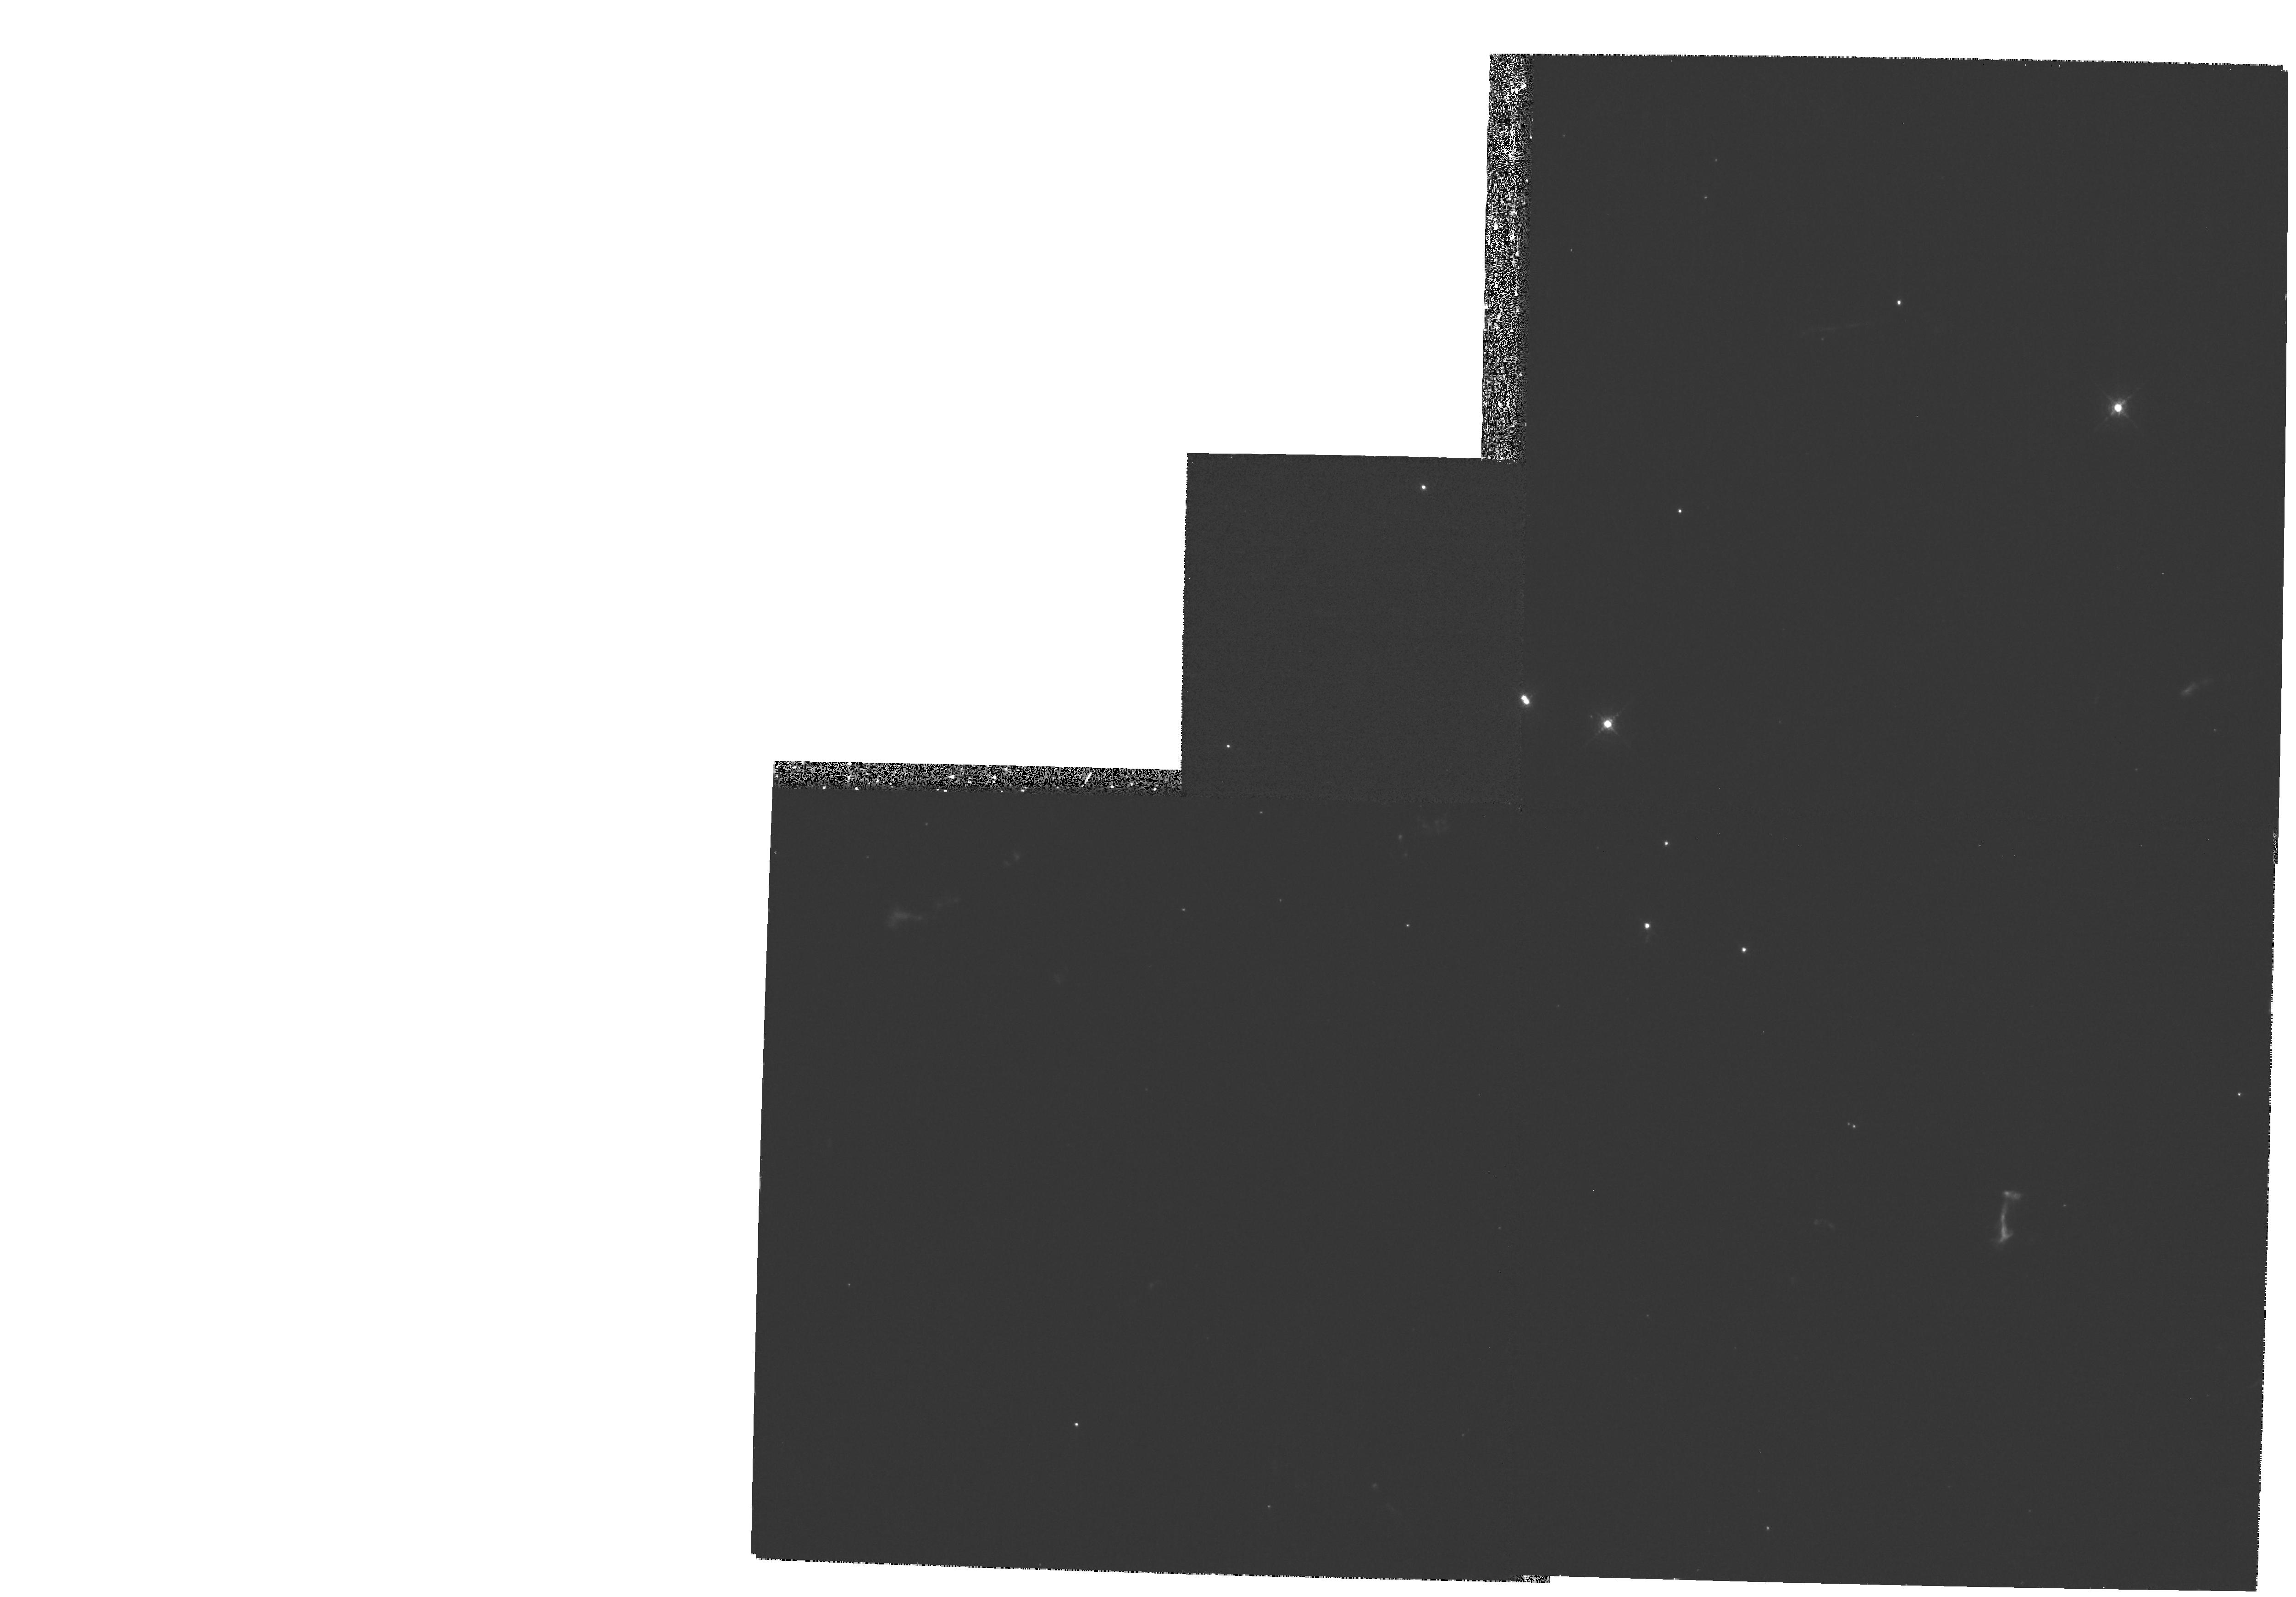
Target: CAS-A-SW
Instrument: WFPC2/PC
Filter: F658N
Exposure: 27 min
Observation ID: hst_8281_03_wfpc2_pc_f658n_u59t03

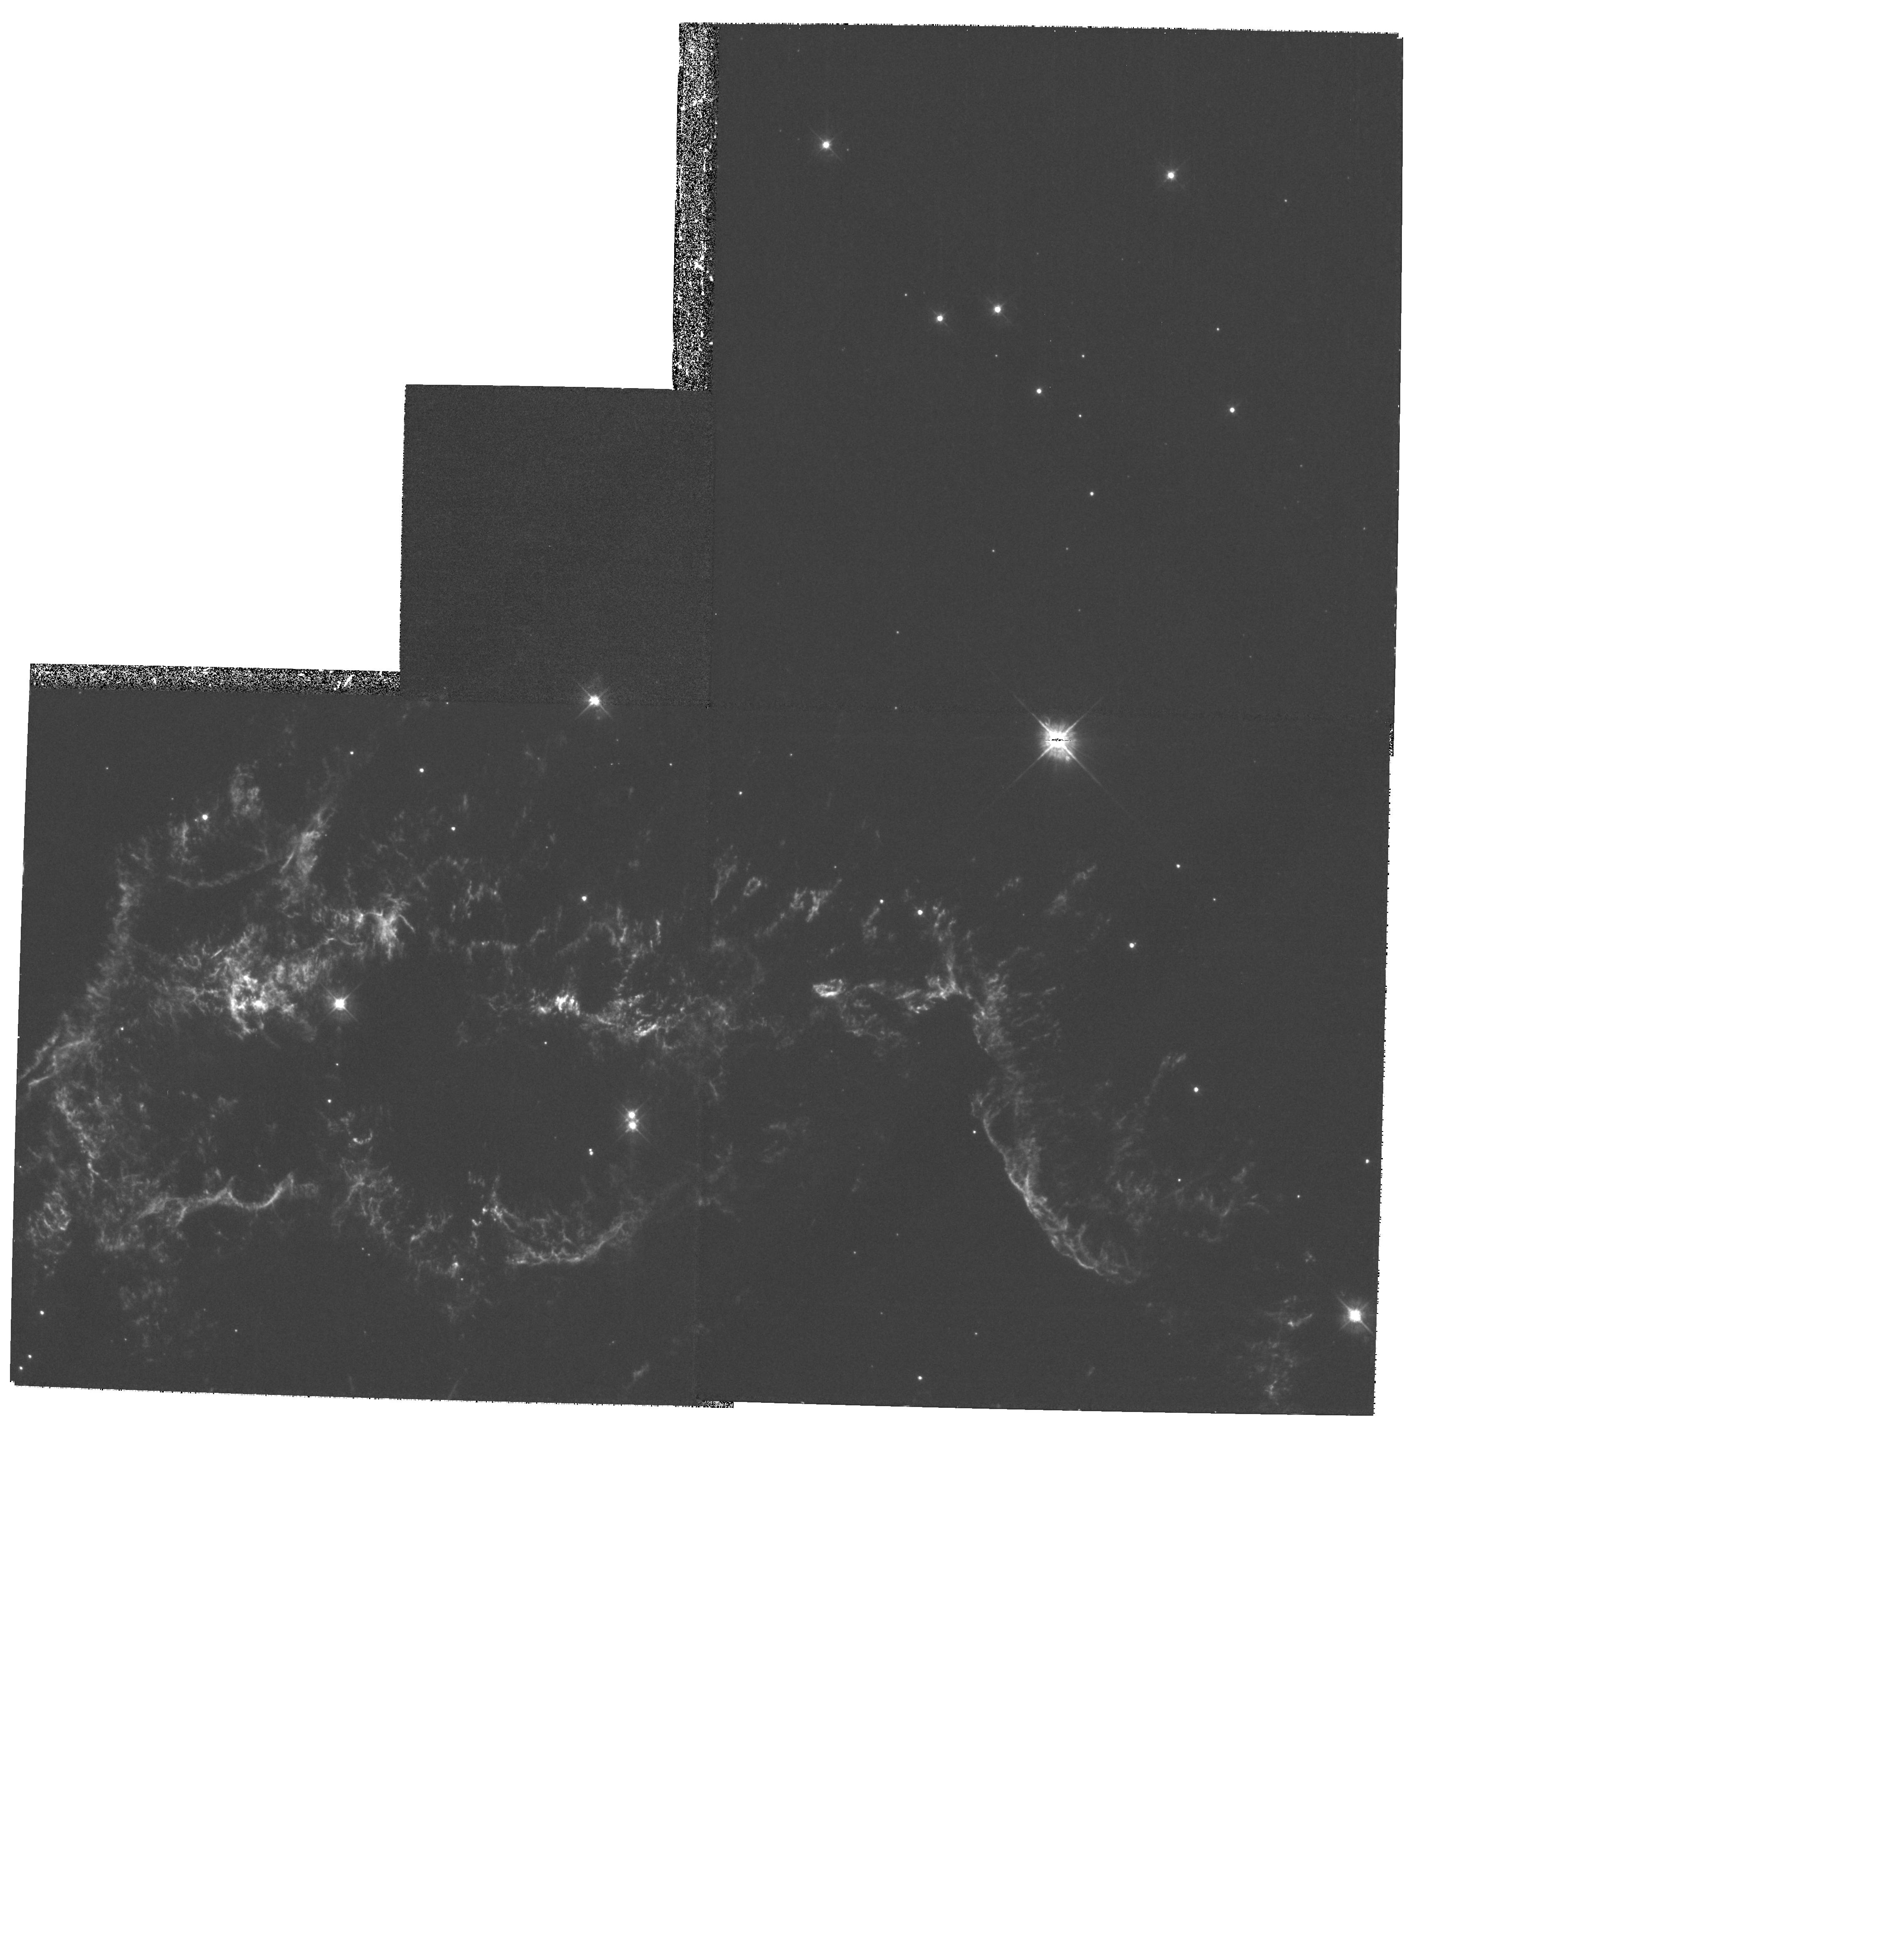
Target: CAS-A-NW
Instrument: WFPC2/PC
Filter: F450W
Exposure: 47 min
Observation ID: hst_8281_02_wfpc2_pc_f450w_u59t02

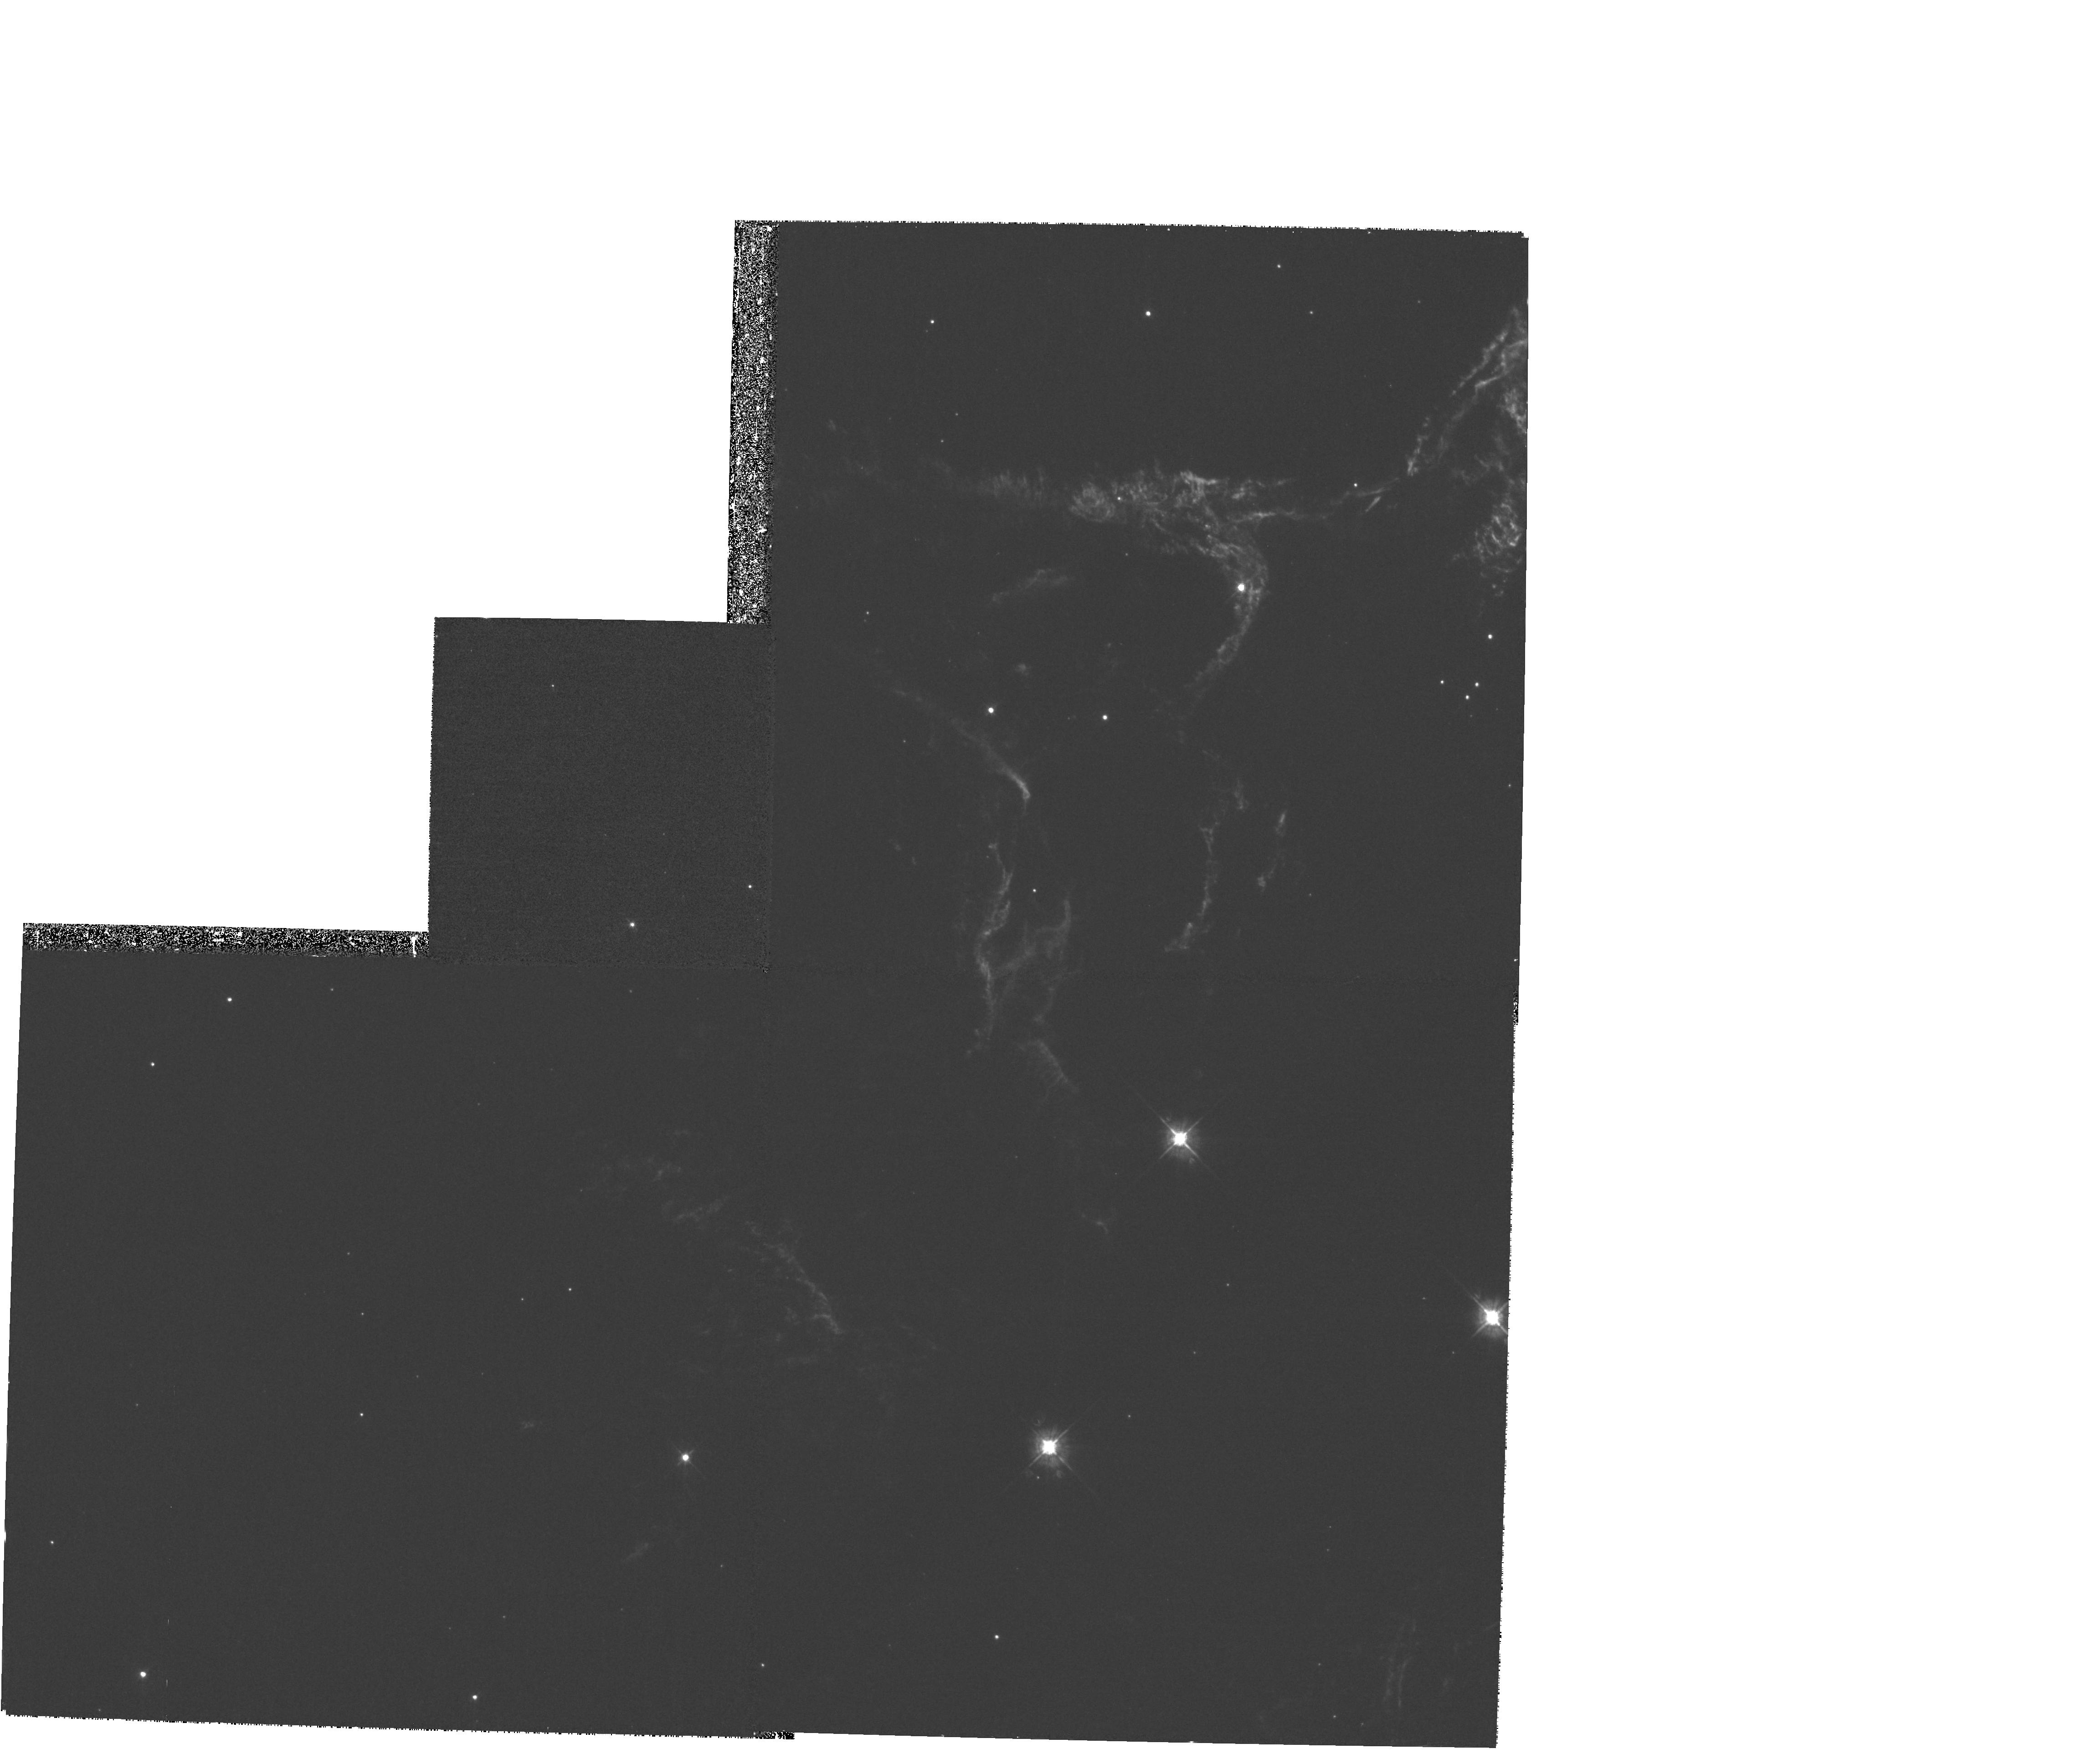
Target: CAS-A-NE
Instrument: WFPC2/PC
Filter: F450W
Exposure: 47 min
Observation ID: hst_8281_01_wfpc2_pc_f450w_u59t01

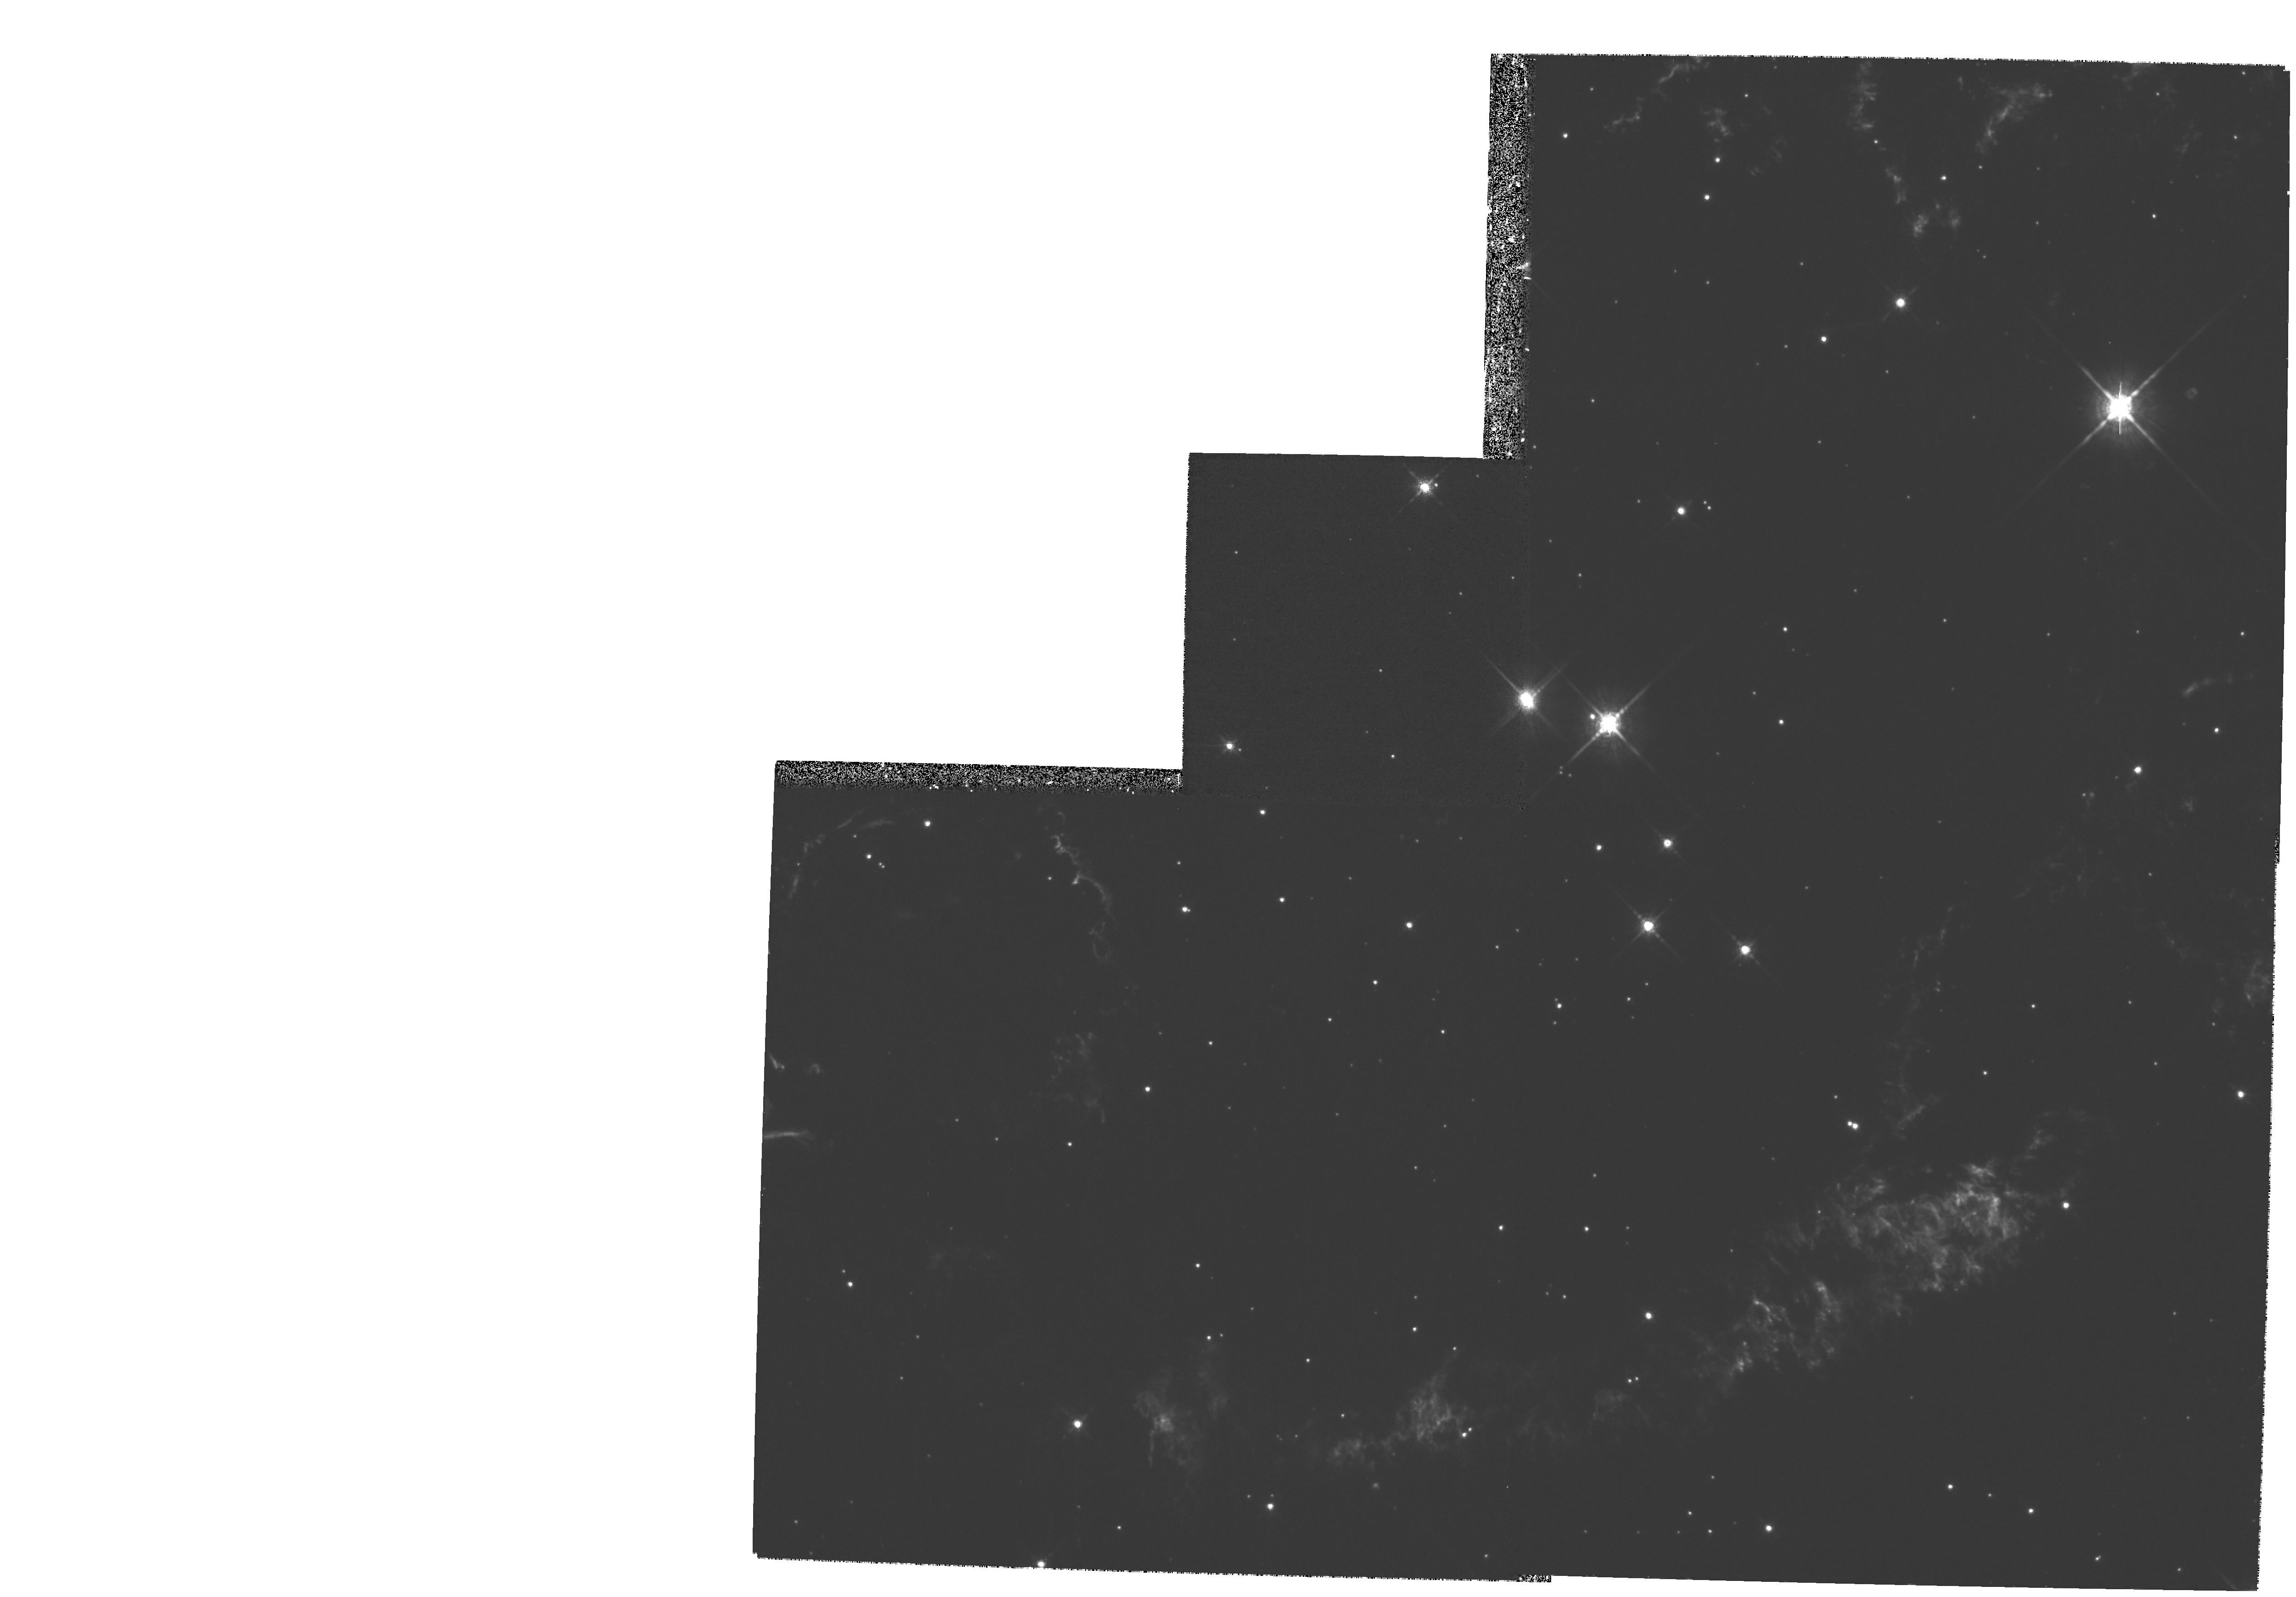
Target: CAS-A-SW
Instrument: WFPC2/PC
Filter: F850LP
Exposure: 47 min
Observation ID: hst_8281_03_wfpc2_pc_f850lp_u59t03

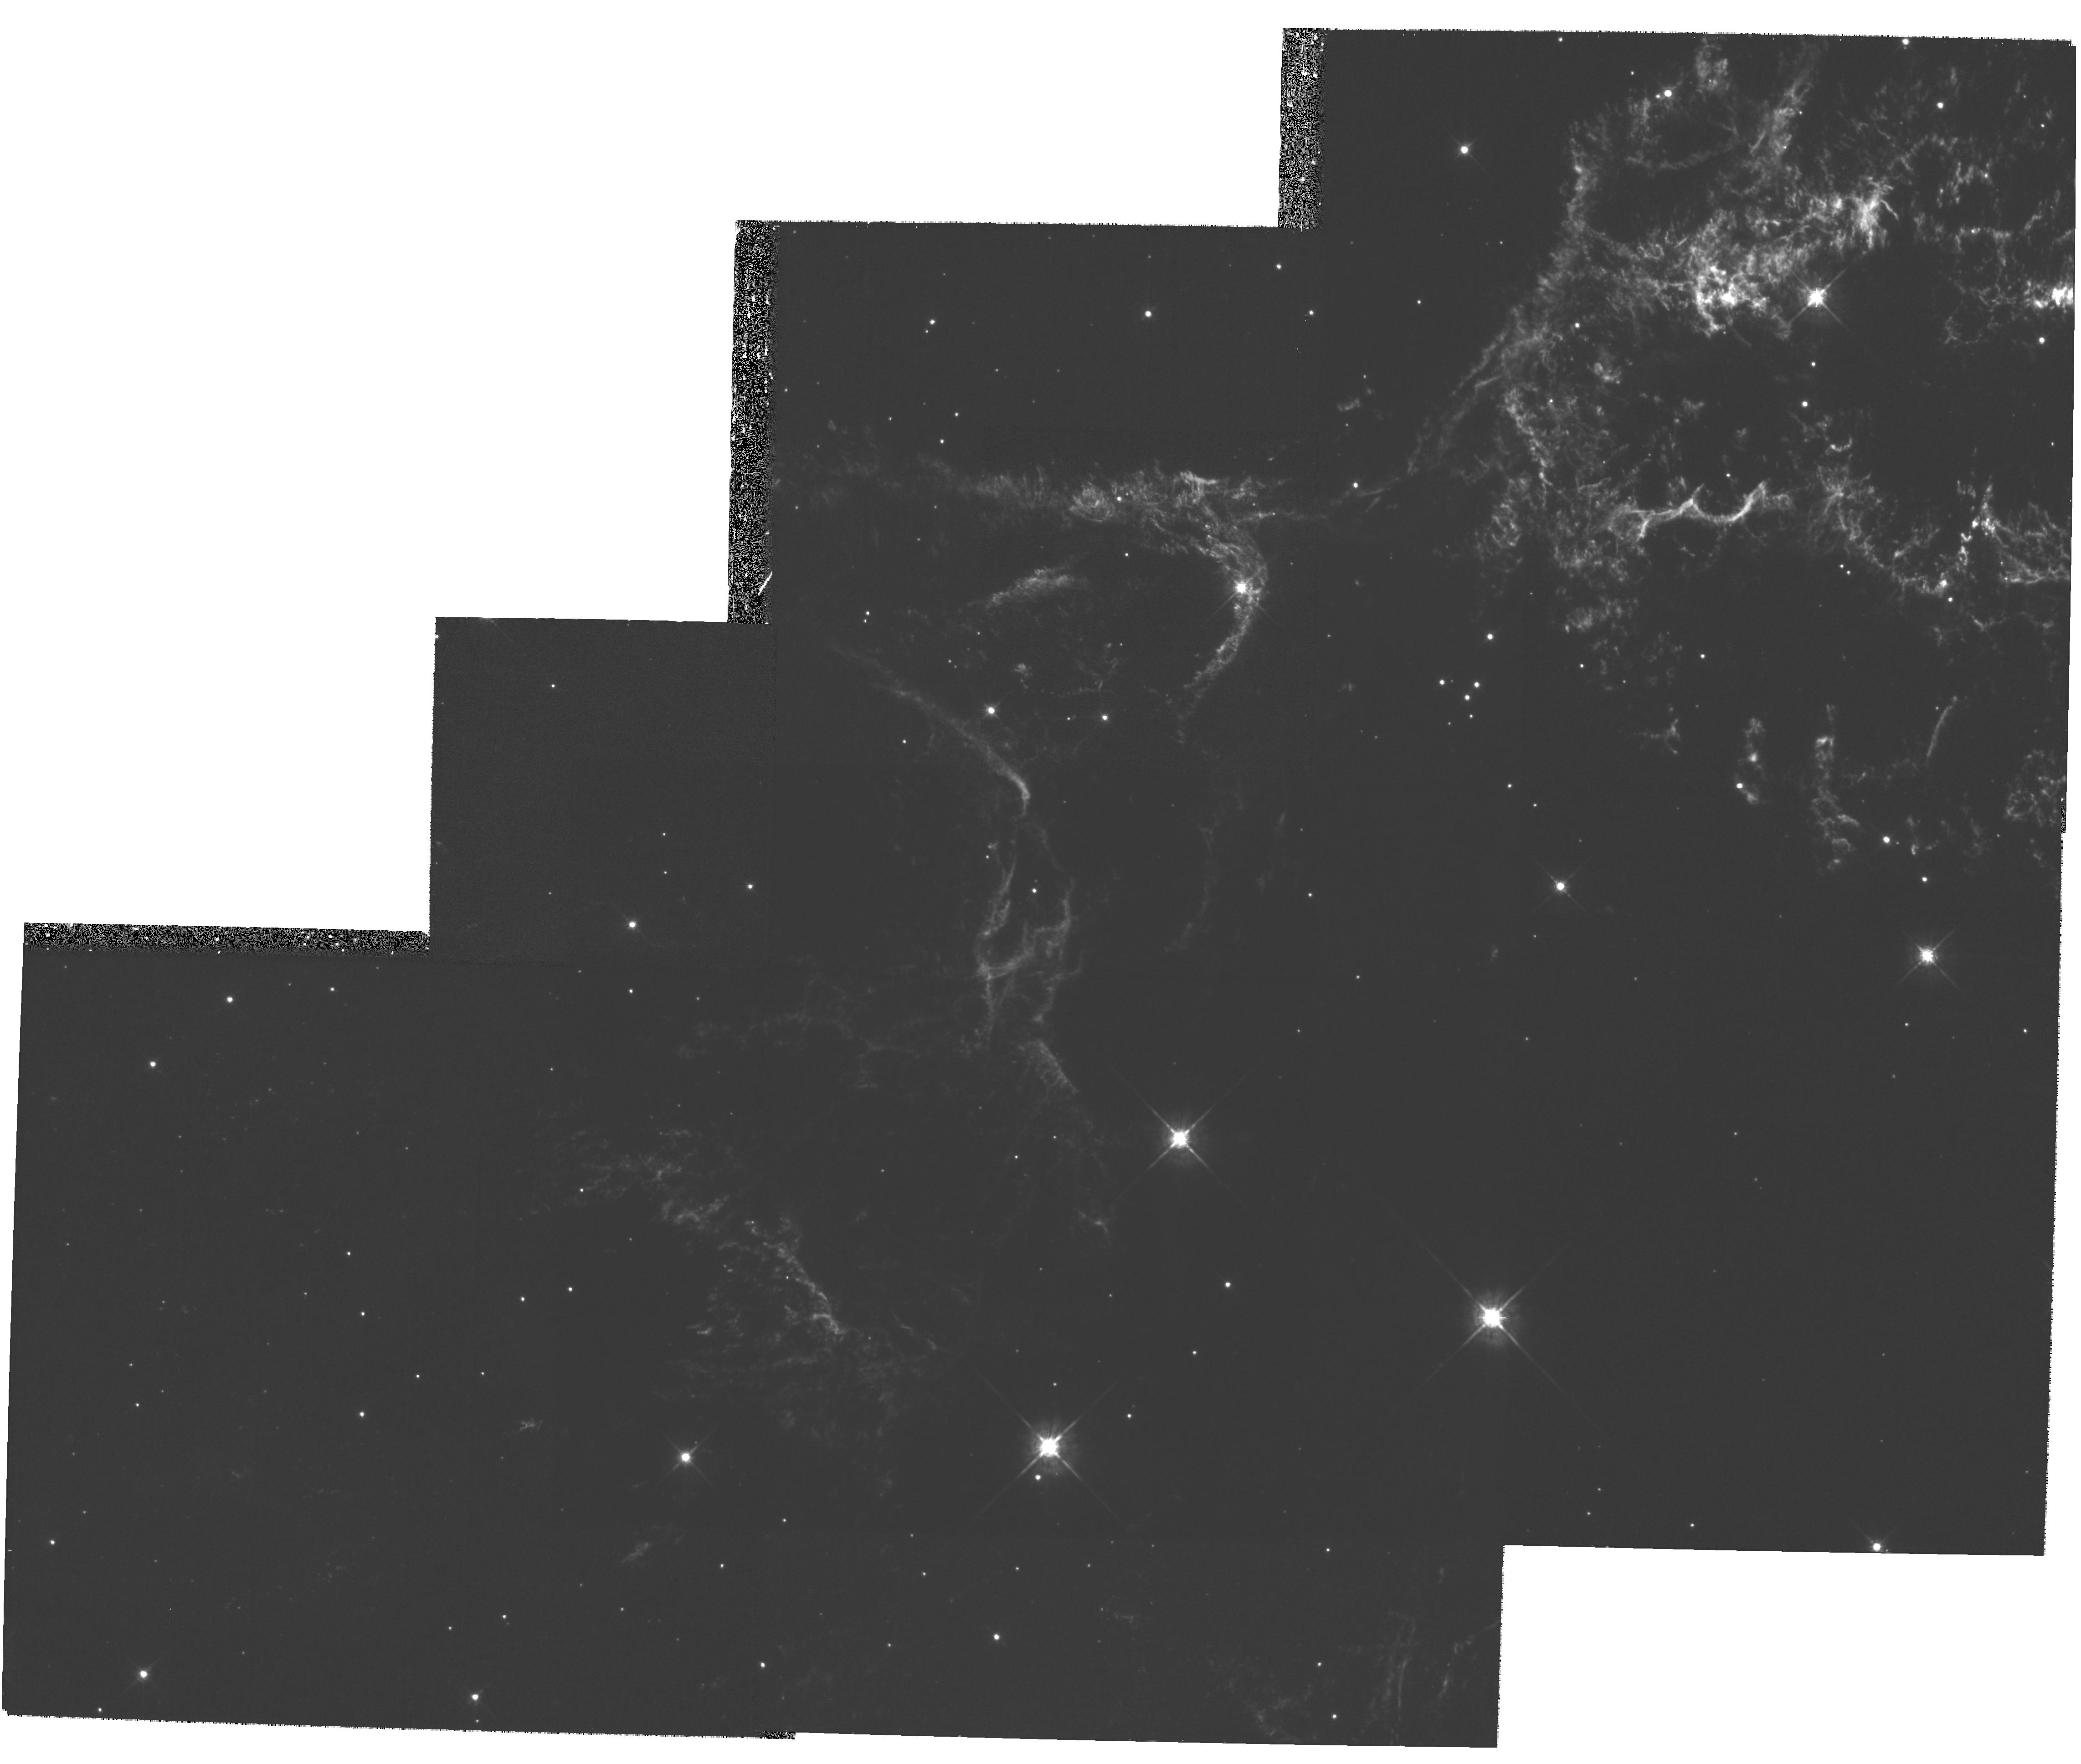
Target: CAS-A-NE
Instrument: WFPC2/PC
Filter: F675W
Exposure: 1.1 h
Observation ID: hst_8281_01_wfpc2_pc_f675w_u59t01

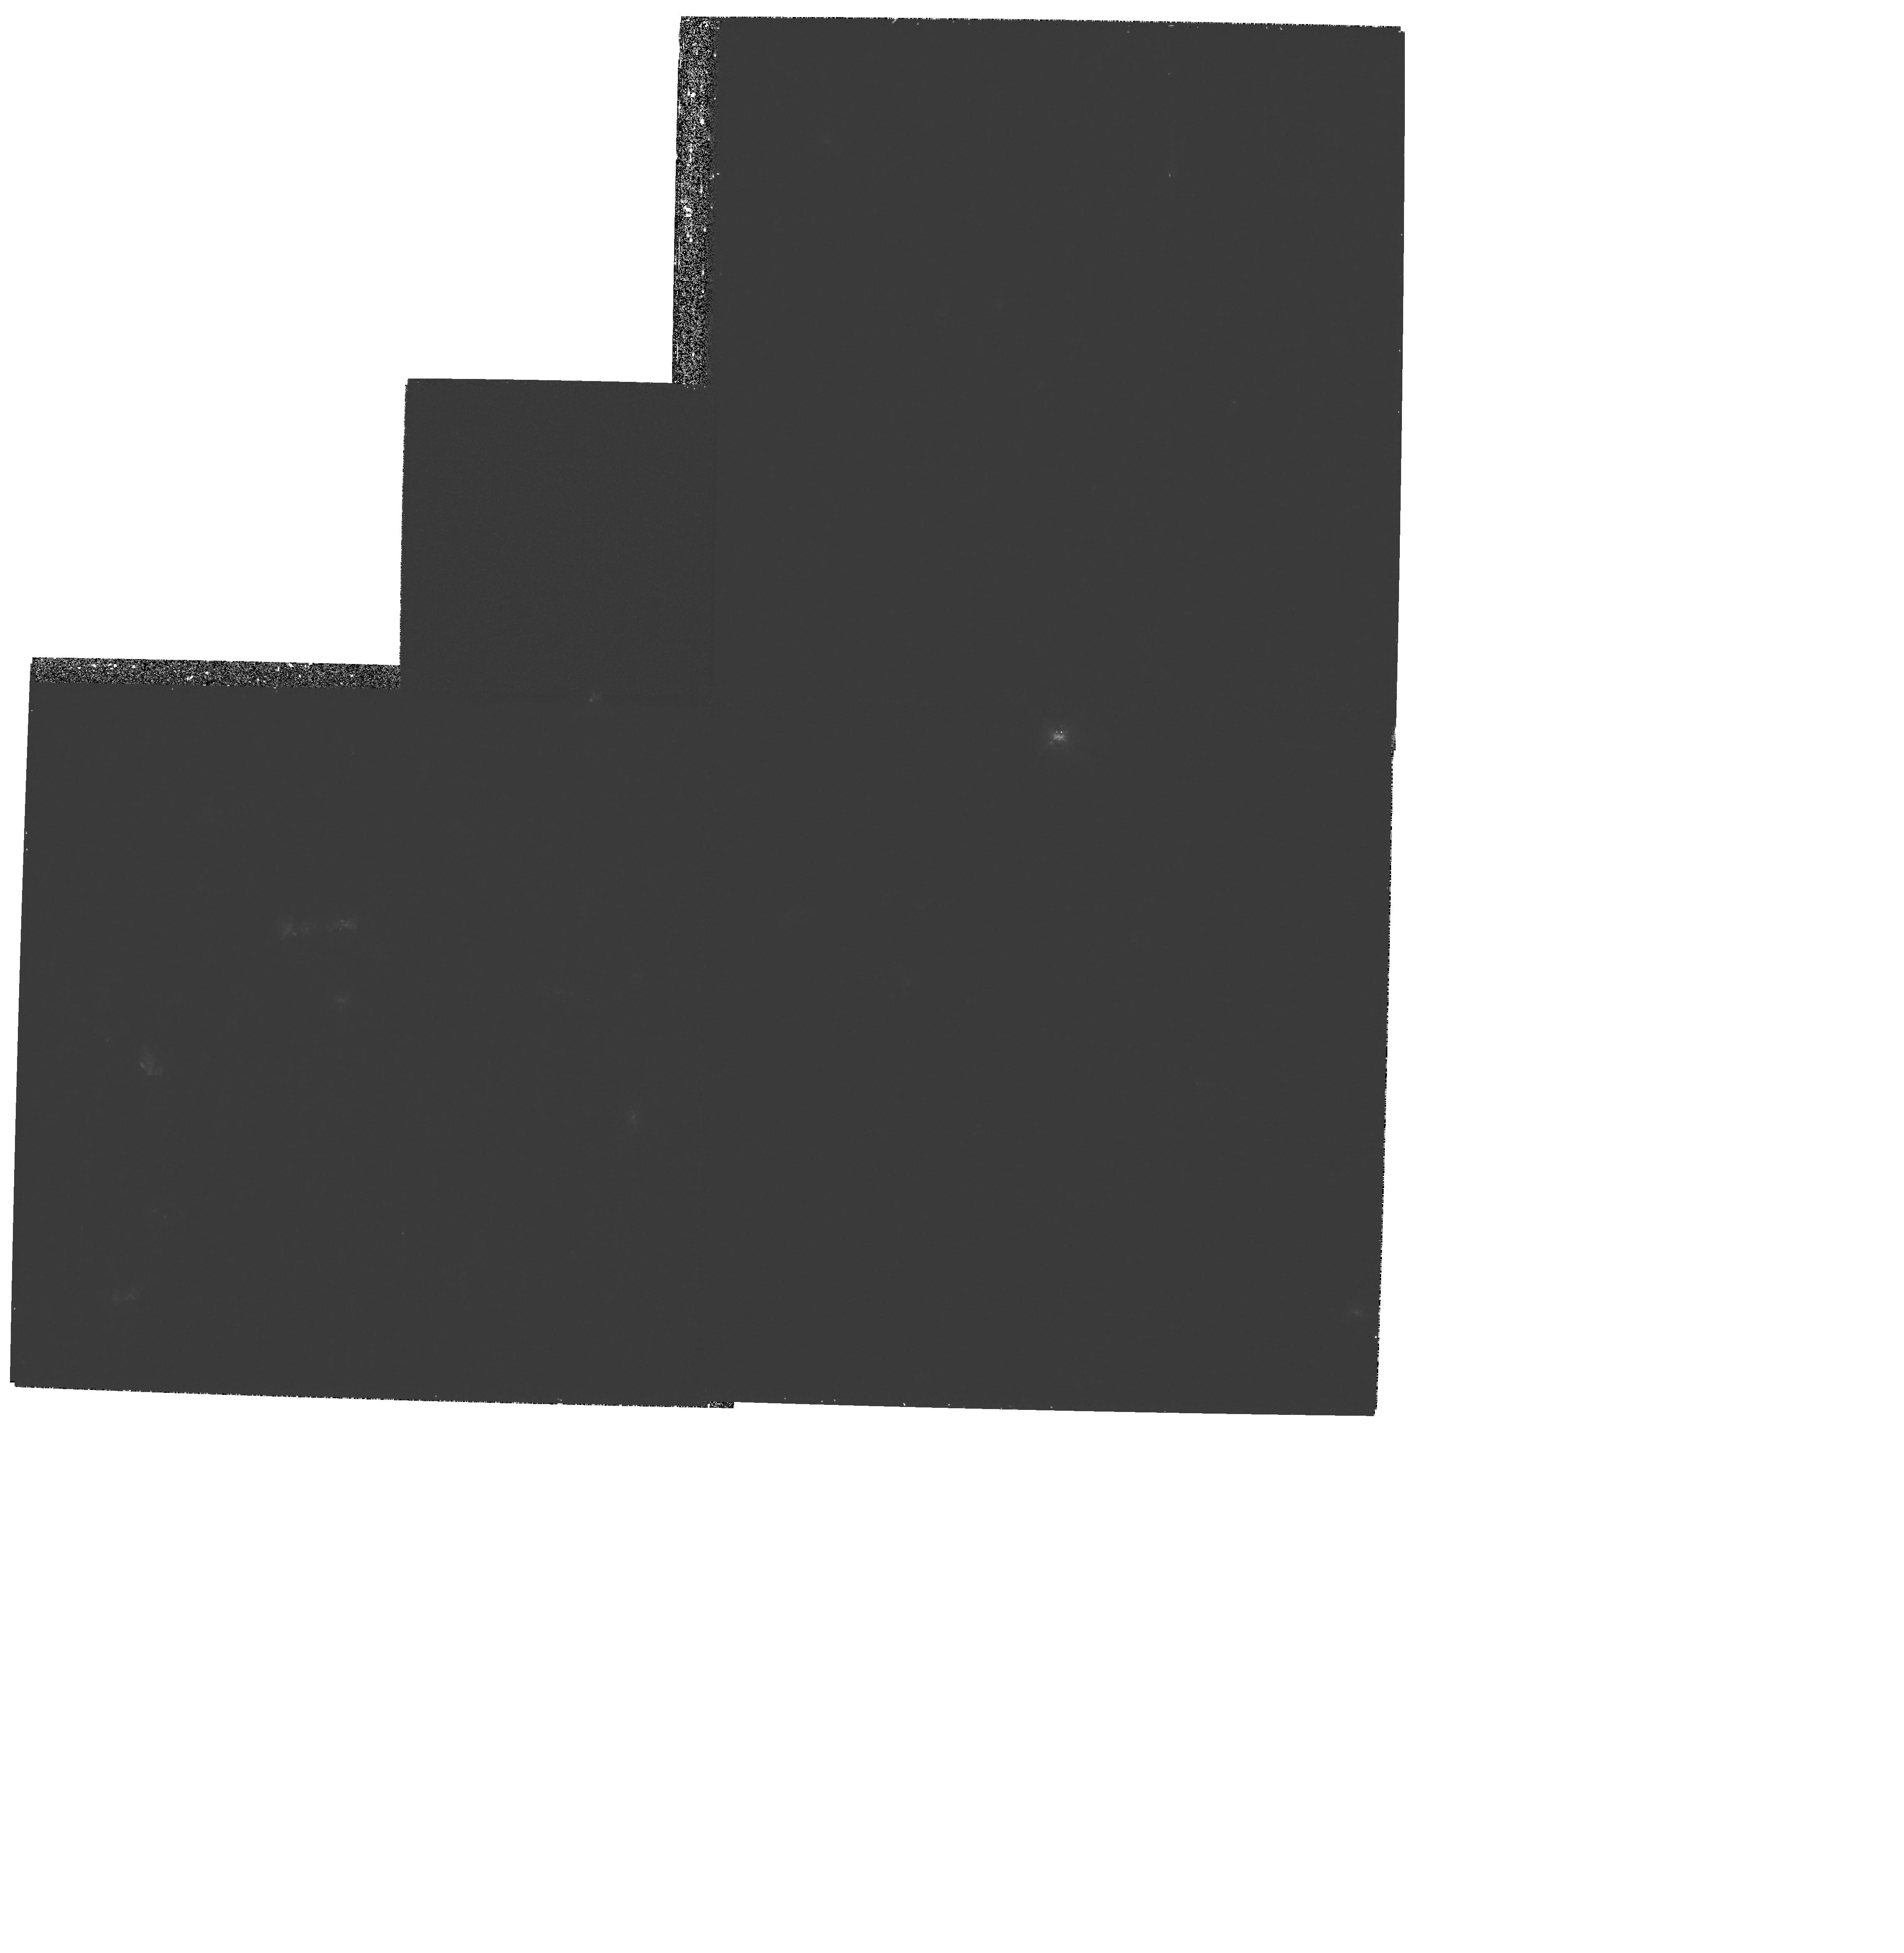
Target: CAS-A-NW
Instrument: WFPC2/PC
Filter: F658N
Exposure: 27 min
Observation ID: hst_8281_02_wfpc2_pc_f658n_u59t02

The Spatial and Ionization Structure of Cas As Metal-Rich Ejecta (PI: Fesen, Robert A.)

Cassiopeia A (Cas A) is the prototype for the class of young, oxygen-rich SNRs containing material moving at several thousand km s^-1 and exhibiting extreme O and Si-group (Si, S, Ar, and Ca) abundances due to nuclear processing in a massive star. Several basic properties of the remnant are not well understood including shock dynamics of the ejecta, UV and optical line emission mechanisms, and the puzzling organization of its optical knots into large ring-like structures. Here we propose the first high-resolution mapping of this important remnant using WFPC2. Our goal is to survey the small-scale spatial and ionization structures in these metal-rich ejecta, then use these results to test reverse shock and CSM-interaction hydrodynamic and line emission models. We have selected filters which will permit imaging of the remnant's full +/-6000 km s^-1 expansion velocity in both high and low ionization emission lines of sulfur and oxygen. These data will provide spatial information at scales down to 0.001 pc and distinguish oxygen from sulfur rich emission knots and filaments. Because Cas A's ejecta knots have large proper motions of 0.2''-0.5'' yr^-1 and exhibit significant structural changes on timescales of just a few years, we would like to re-image the remnant during Cycle 10 in order to detect and measure spatial and ionization changes.